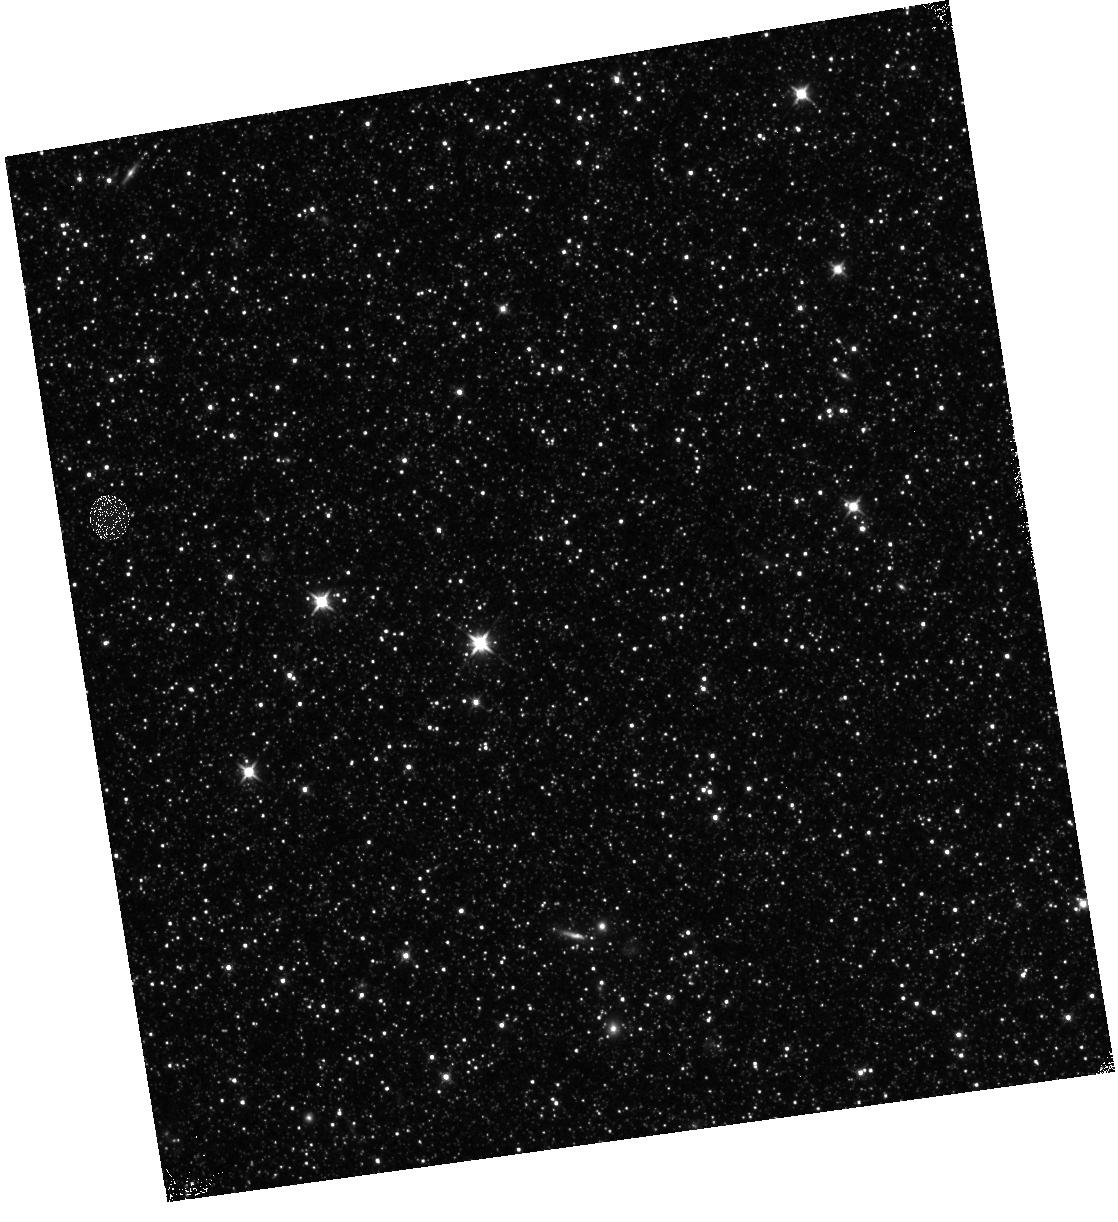
Target: M31-B23-F13-IR
Instrument: WFC3/IR
Filter: F110W
Exposure: 13 min
Observation ID: hst_12070_54_wfc3_ir_f110w_ibf754

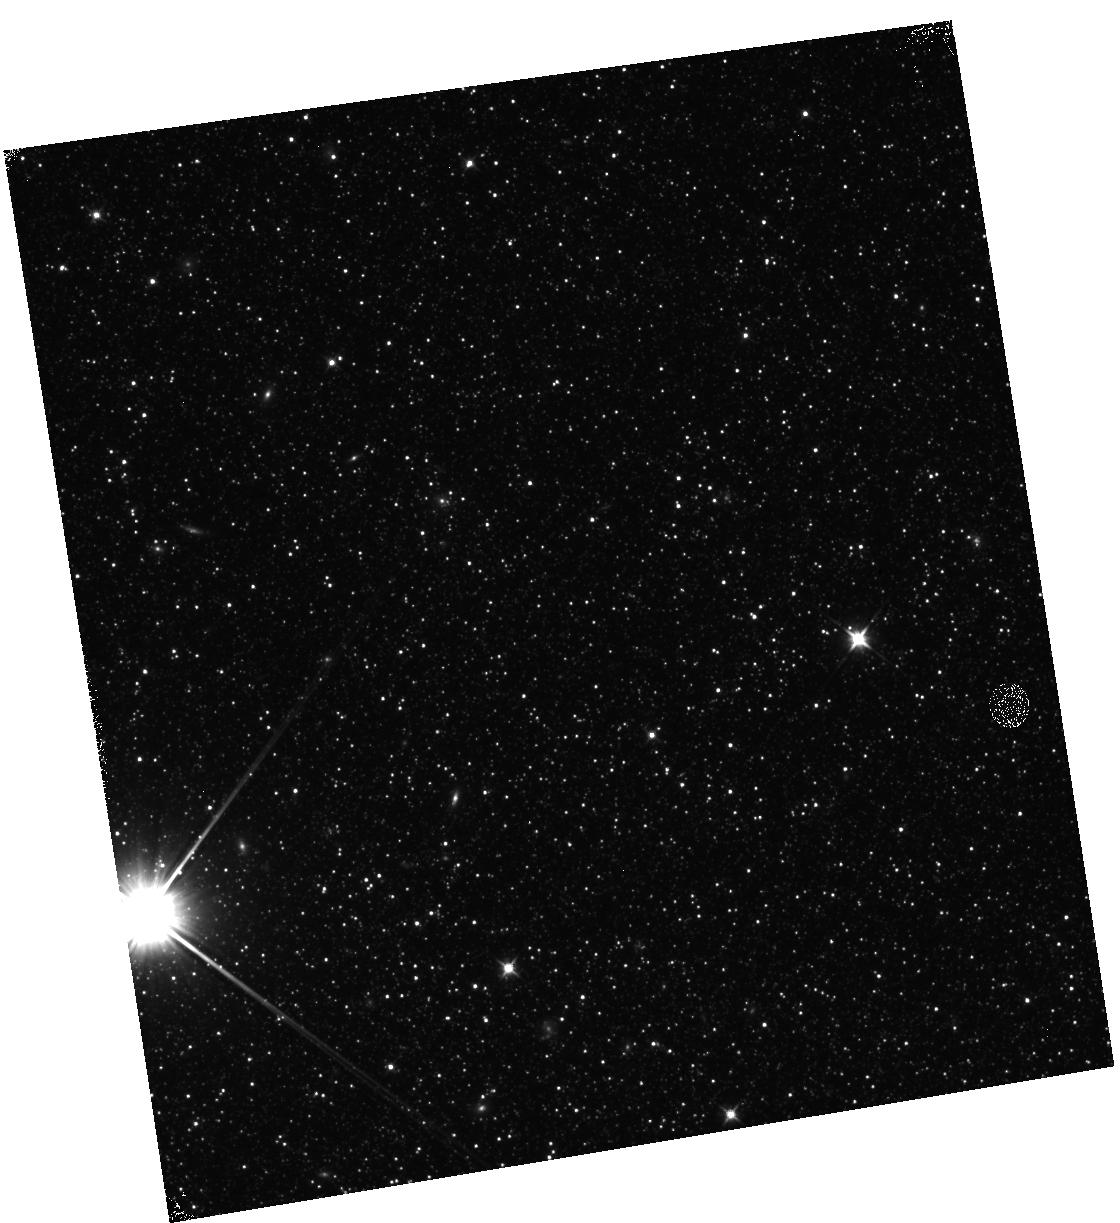
Target: M31-B23-F05-IR
Instrument: WFC3/IR
Filter: F110W
Exposure: 12 min
Observation ID: hst_12070_05_wfc3_ir_f110w_ibf705

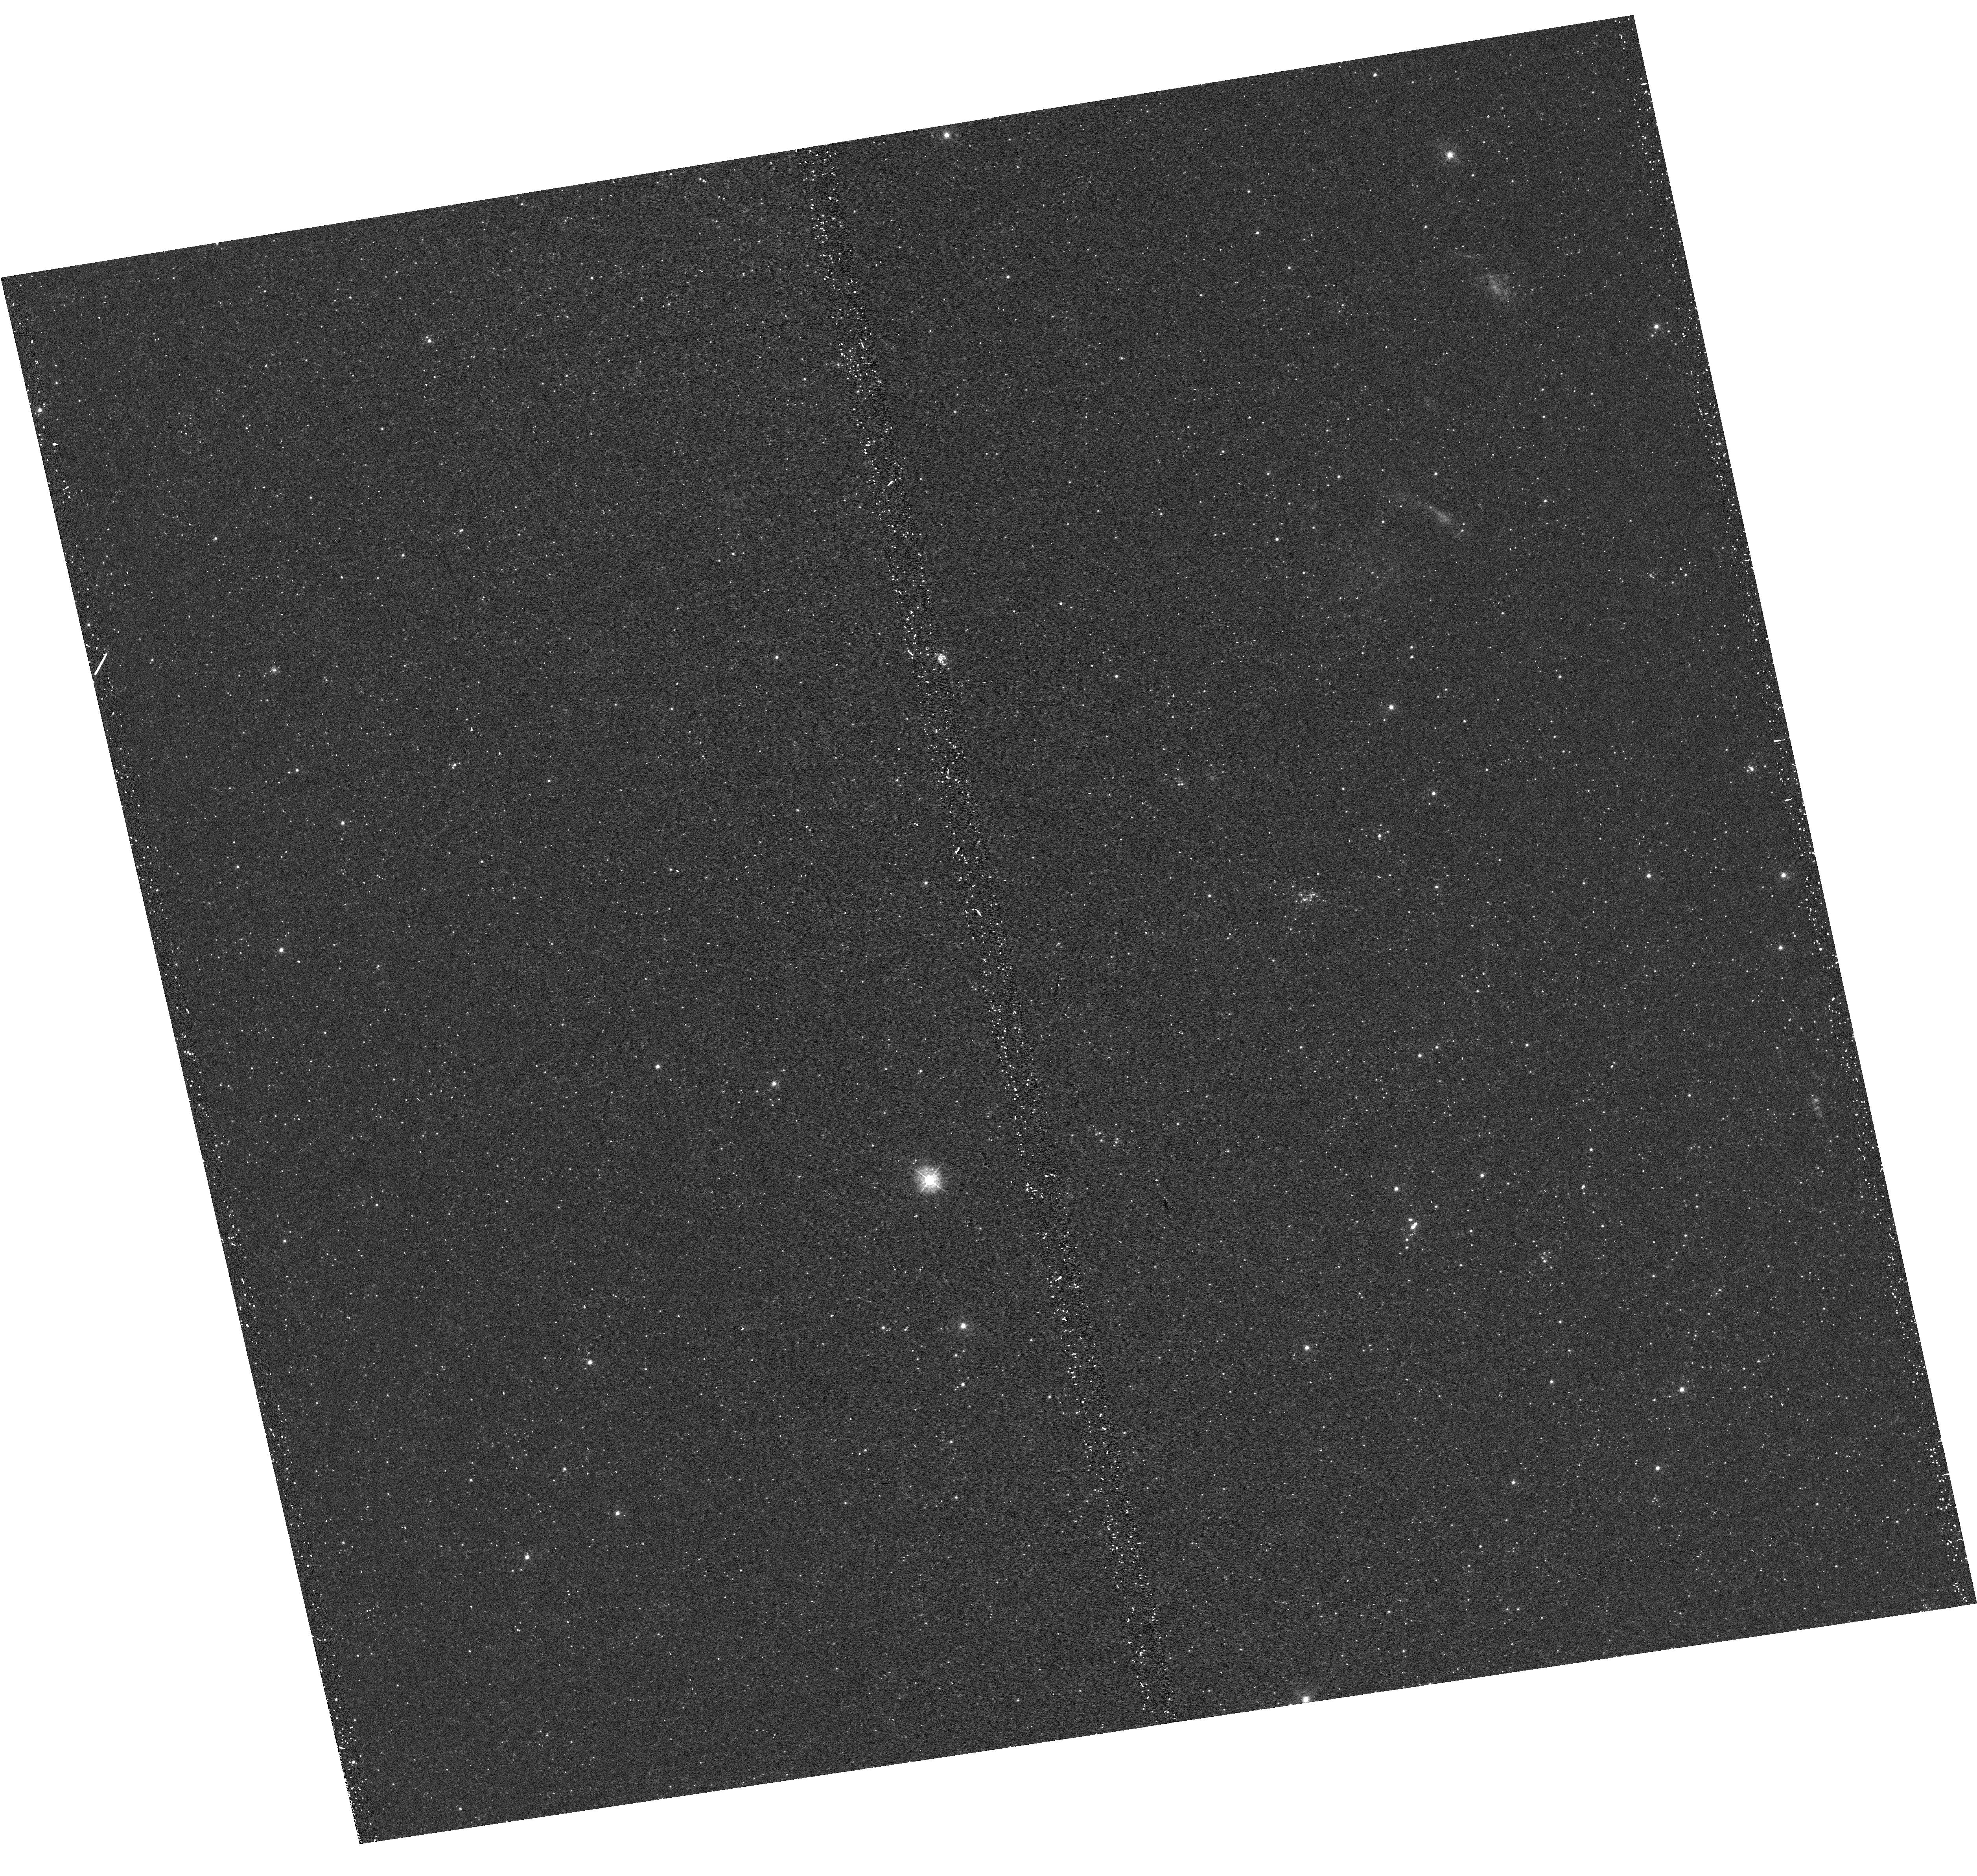
Target: M31-B23-F18-UVIS
Instrument: WFC3/UVIS
Filter: F336W
Exposure: 21 min
Observation ID: hst_12070_18_wfc3_uvis_f336w_ibf718

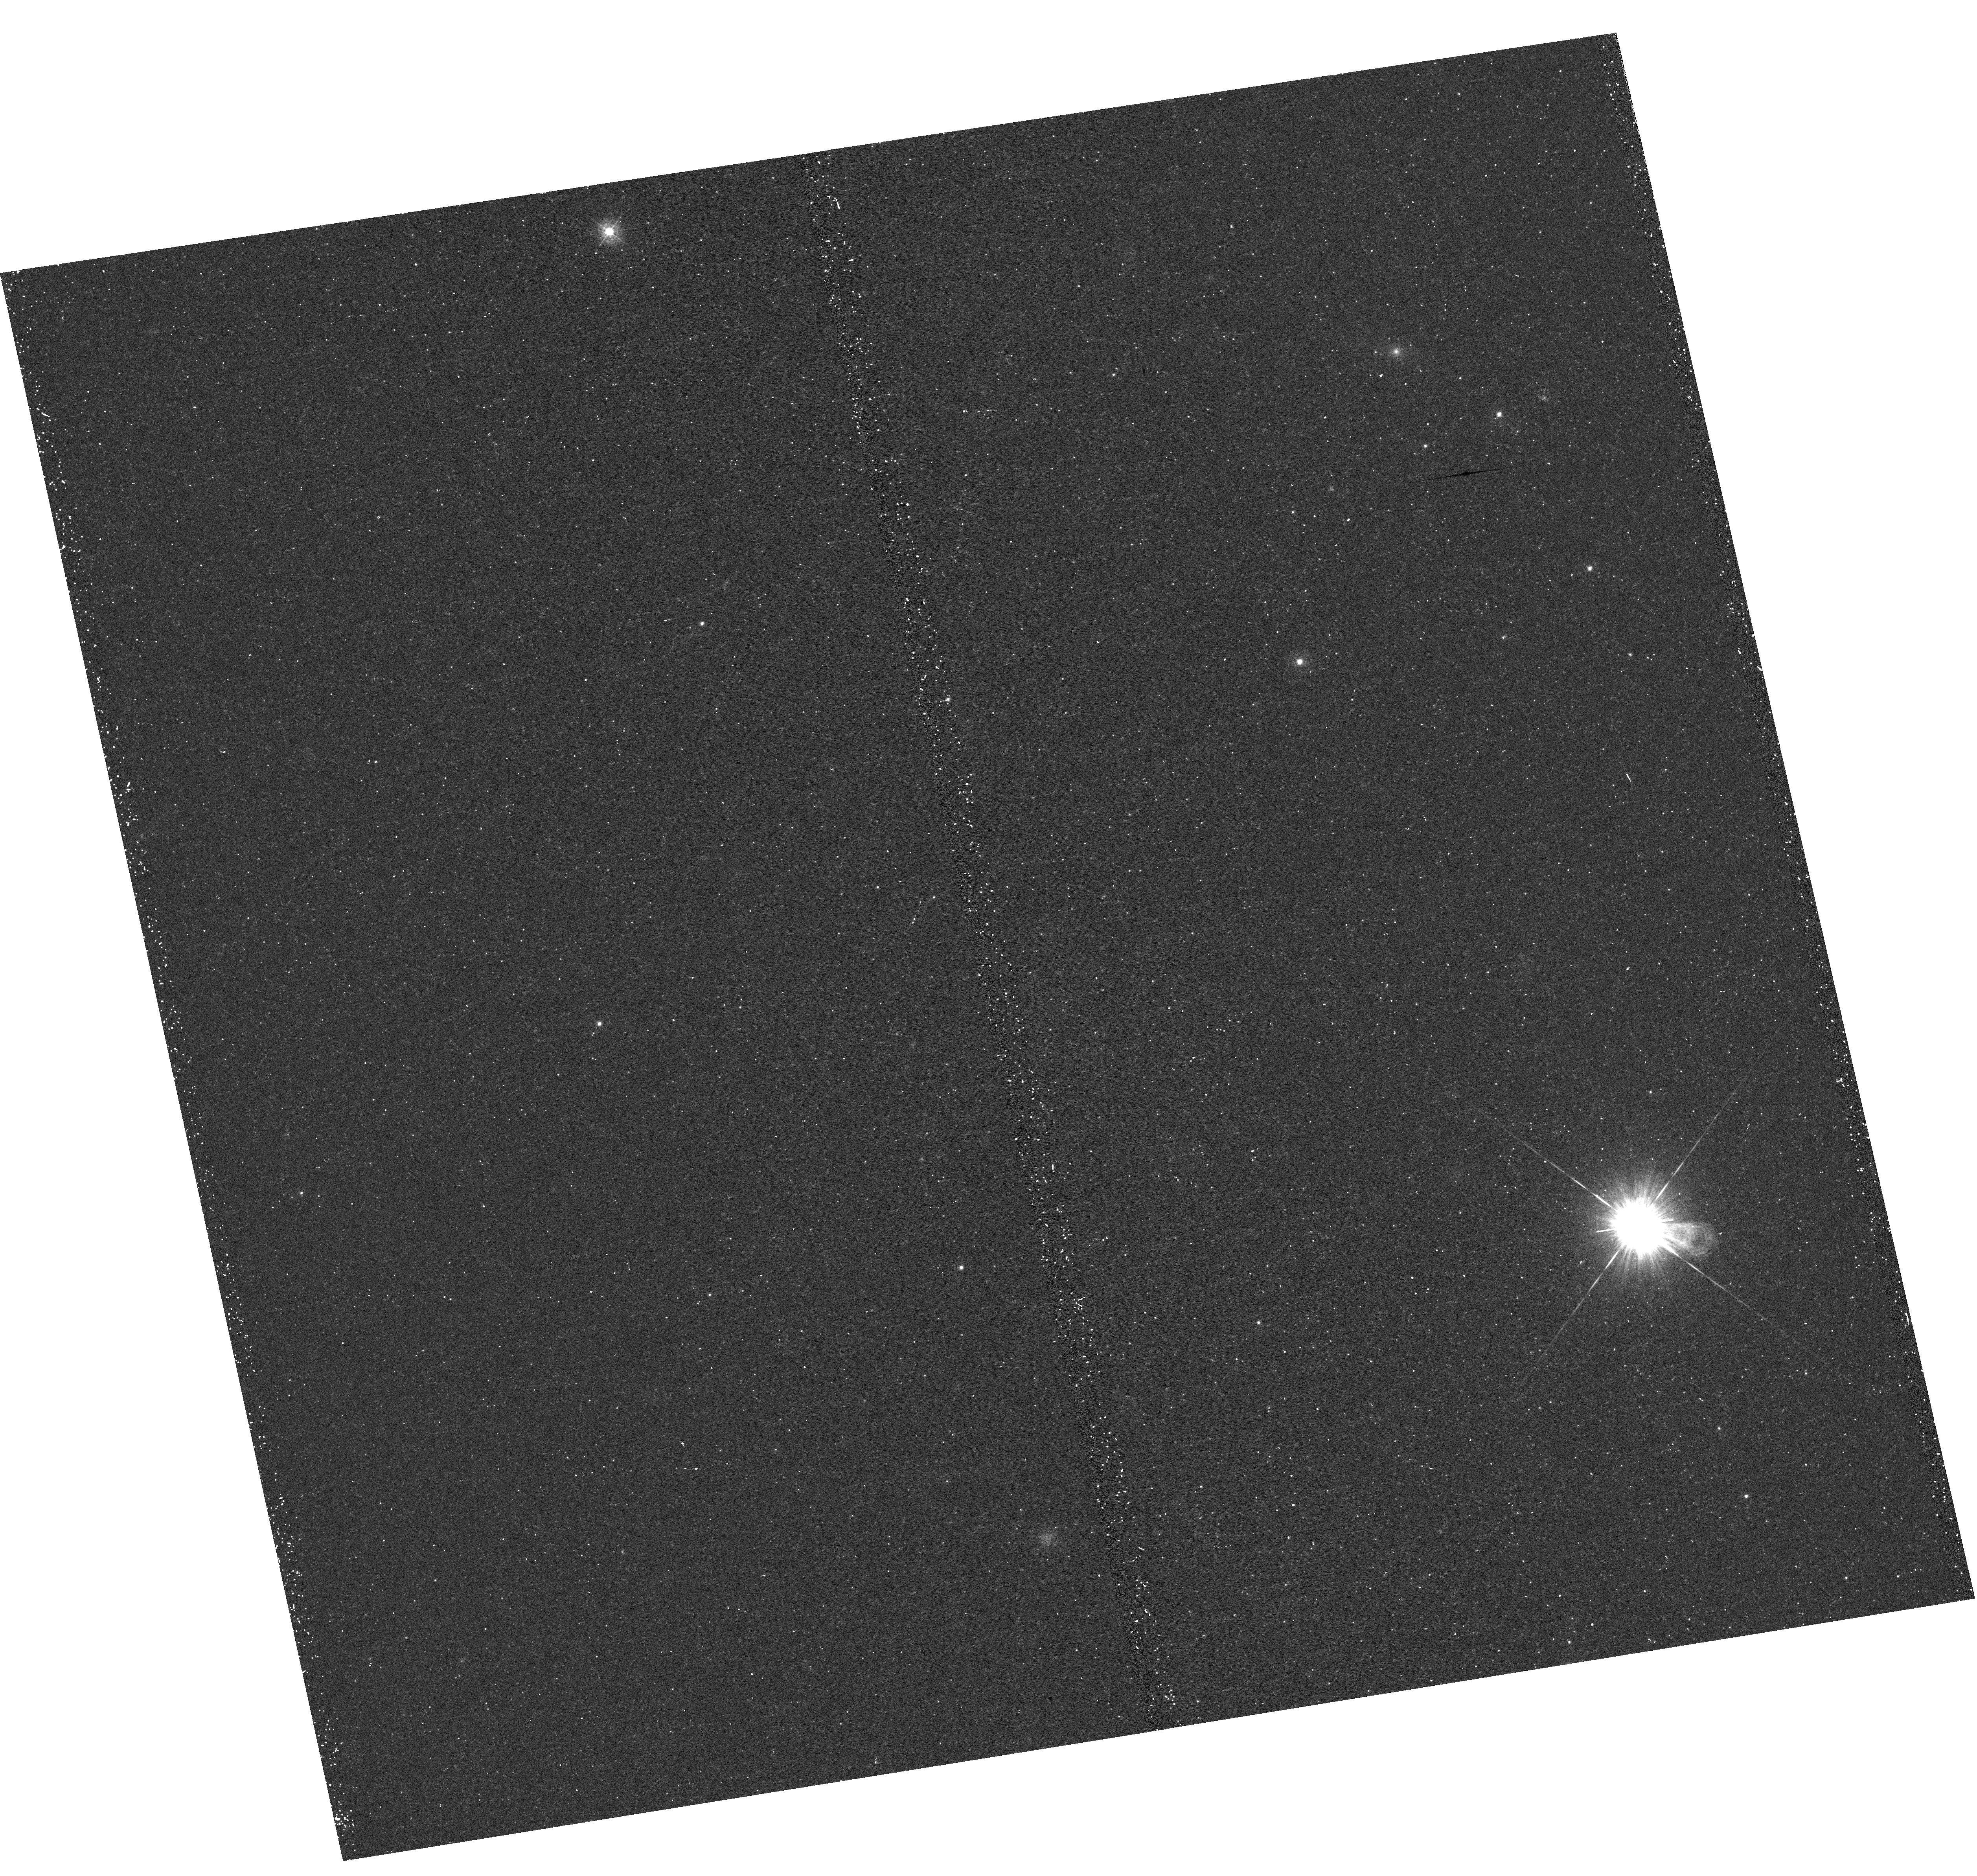
Target: M31-B23-F03-UVIS
Instrument: WFC3/UVIS
Filter: F336W
Exposure: 22 min
Observation ID: hst_12070_53_wfc3_uvis_f336w_ibf753

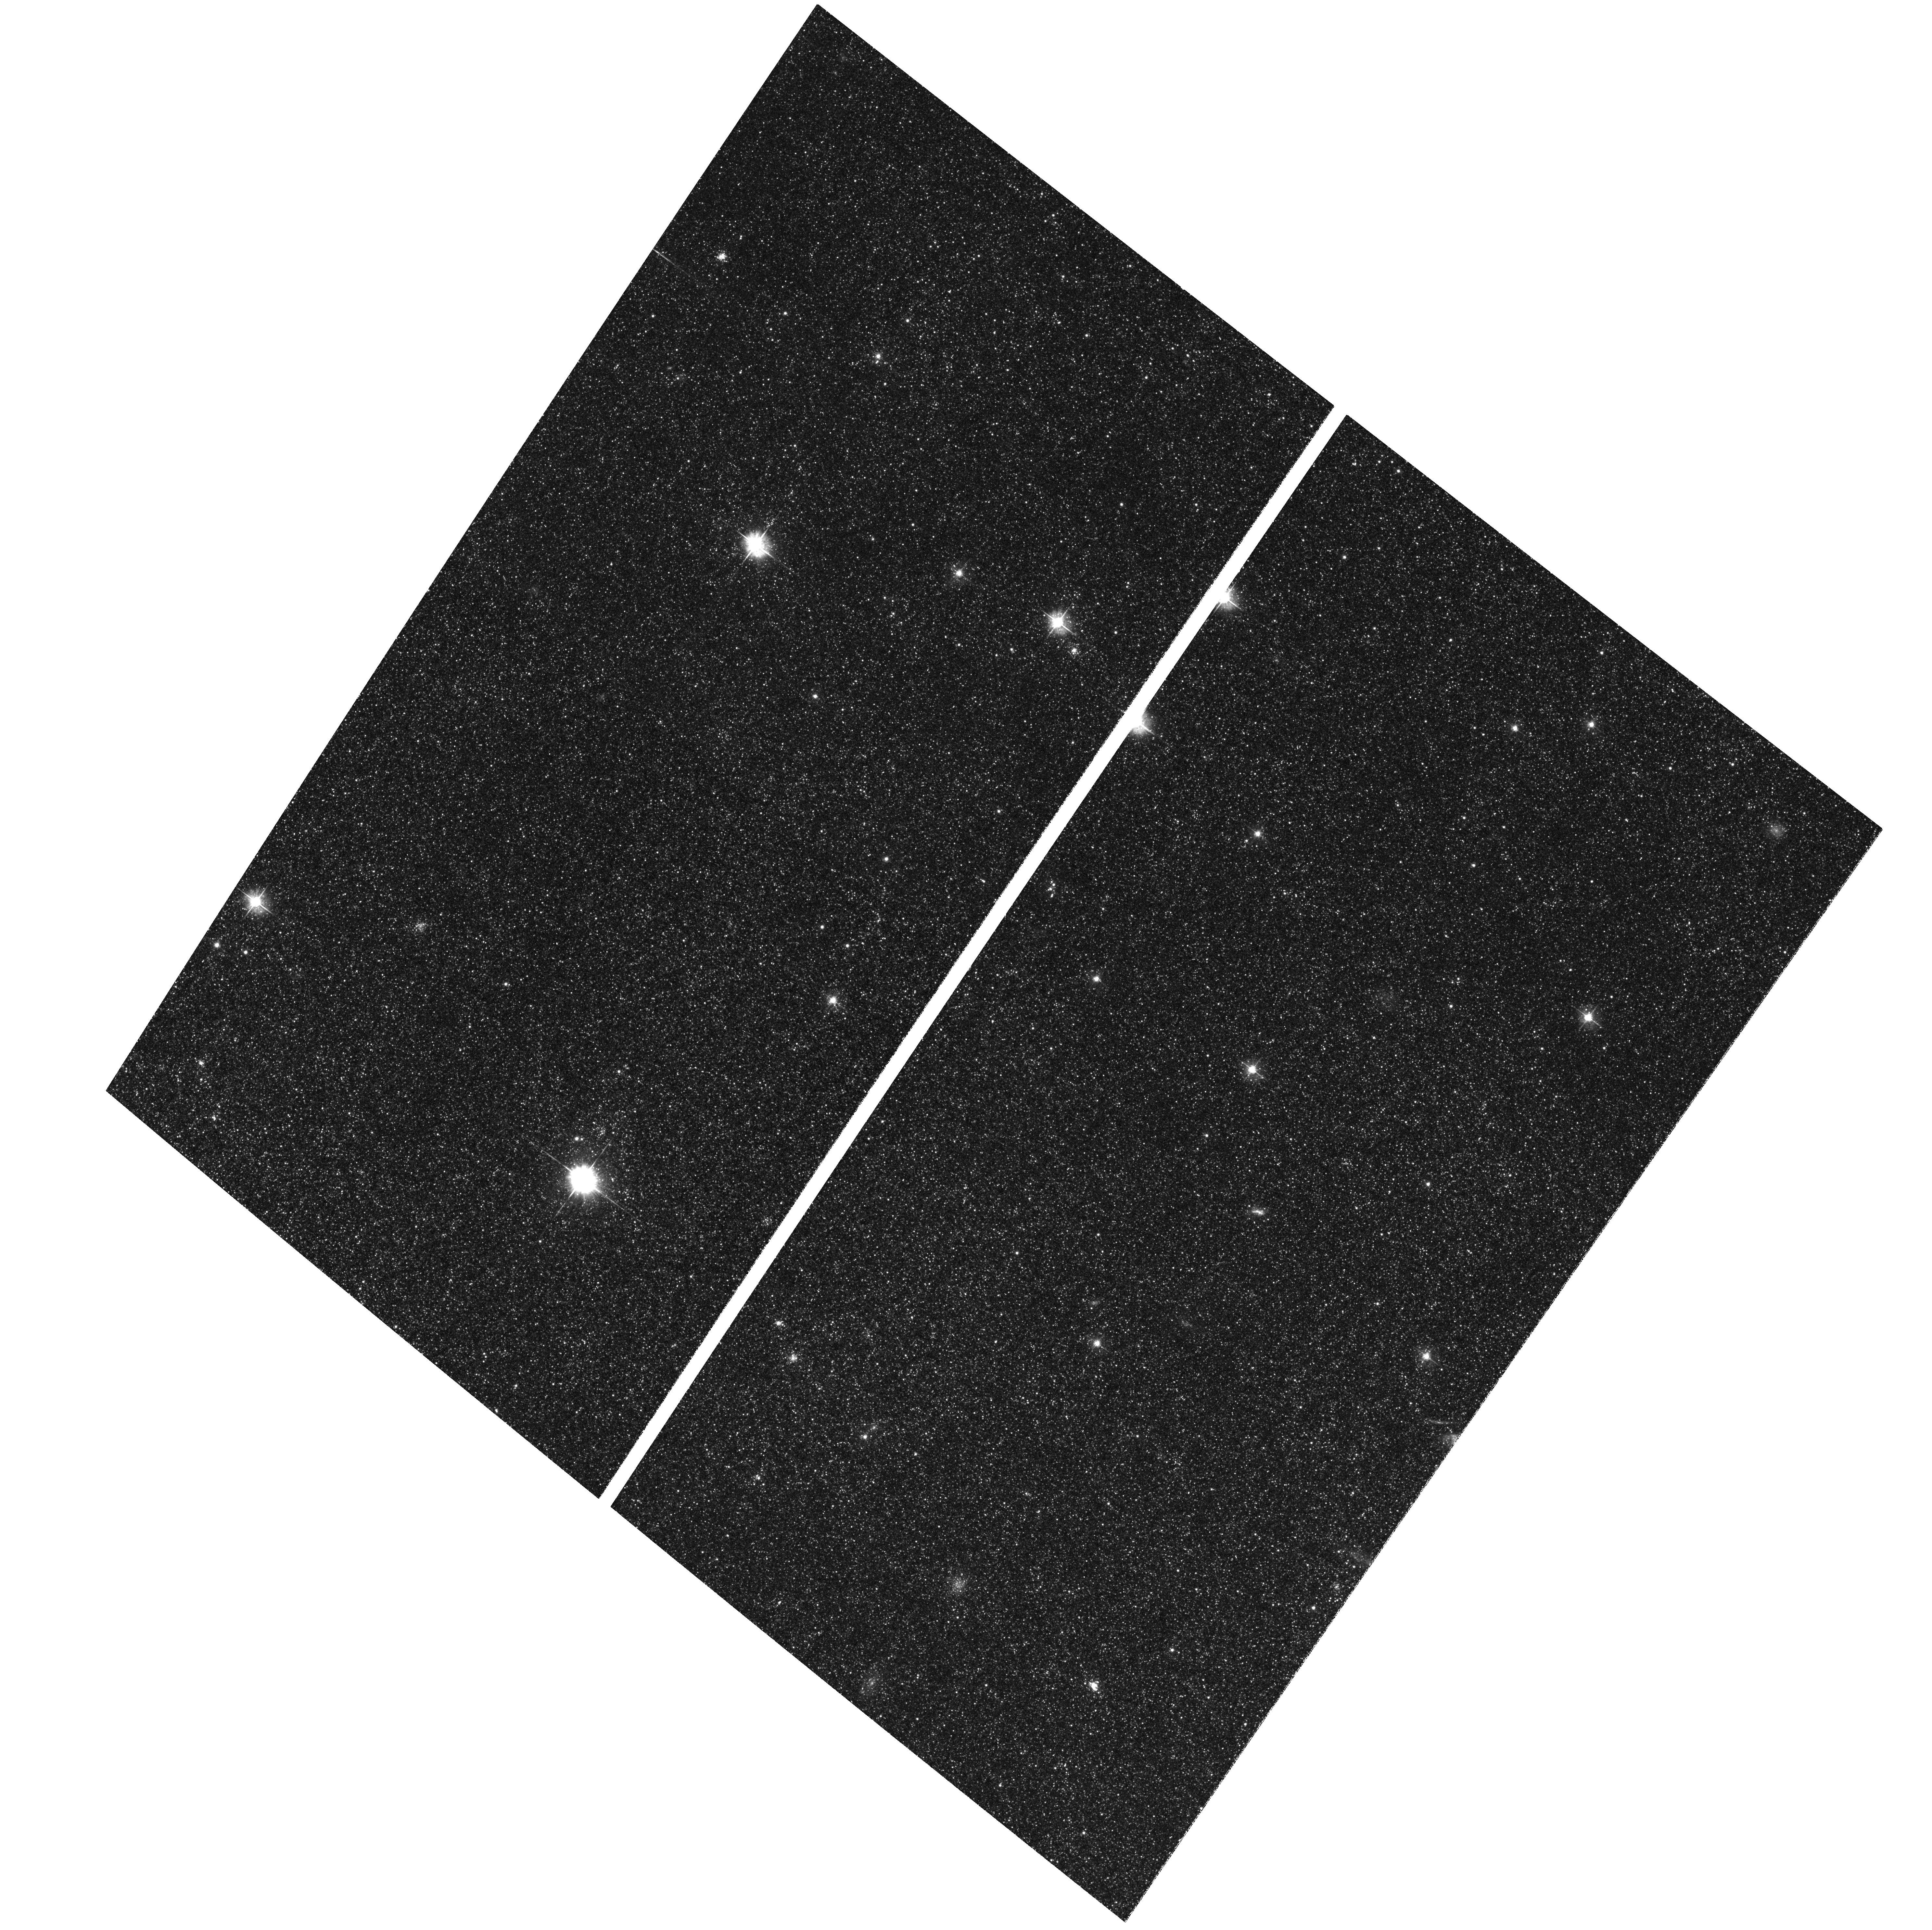
Target: M31-B23-F12-WFC
Instrument: ACS/WFC
Filter: F475W
Exposure: 32 min
Observation ID: hst_12070_09_acs_wfc_f475w_jbf709

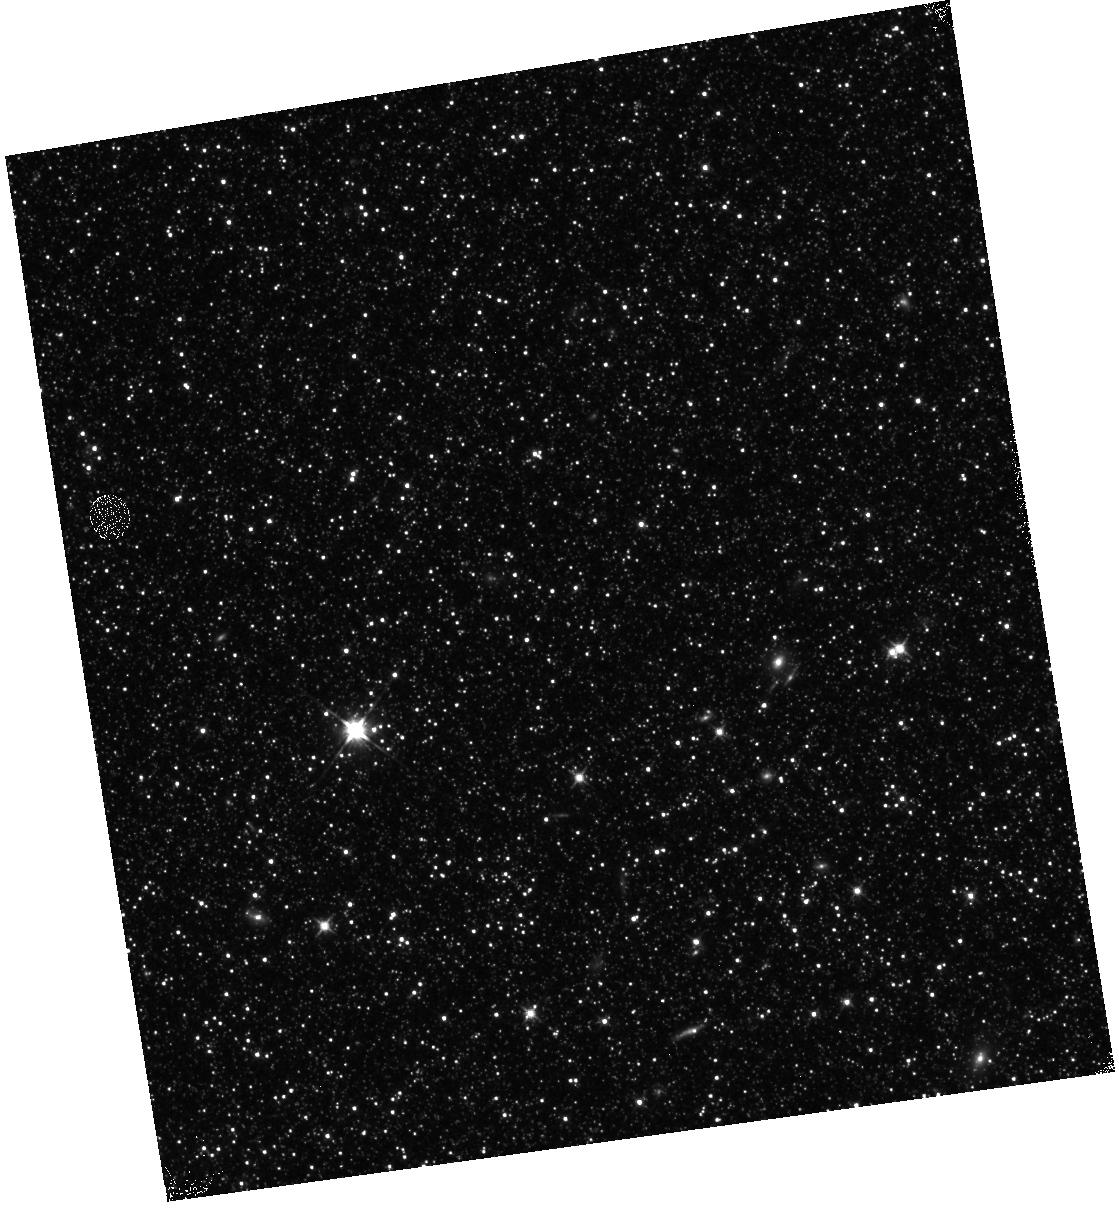
Target: M31-B23-F02-IR
Instrument: WFC3/IR
Filter: F110W
Exposure: 13 min
Observation ID: hst_12070_02_wfc3_ir_f110w_ibf702

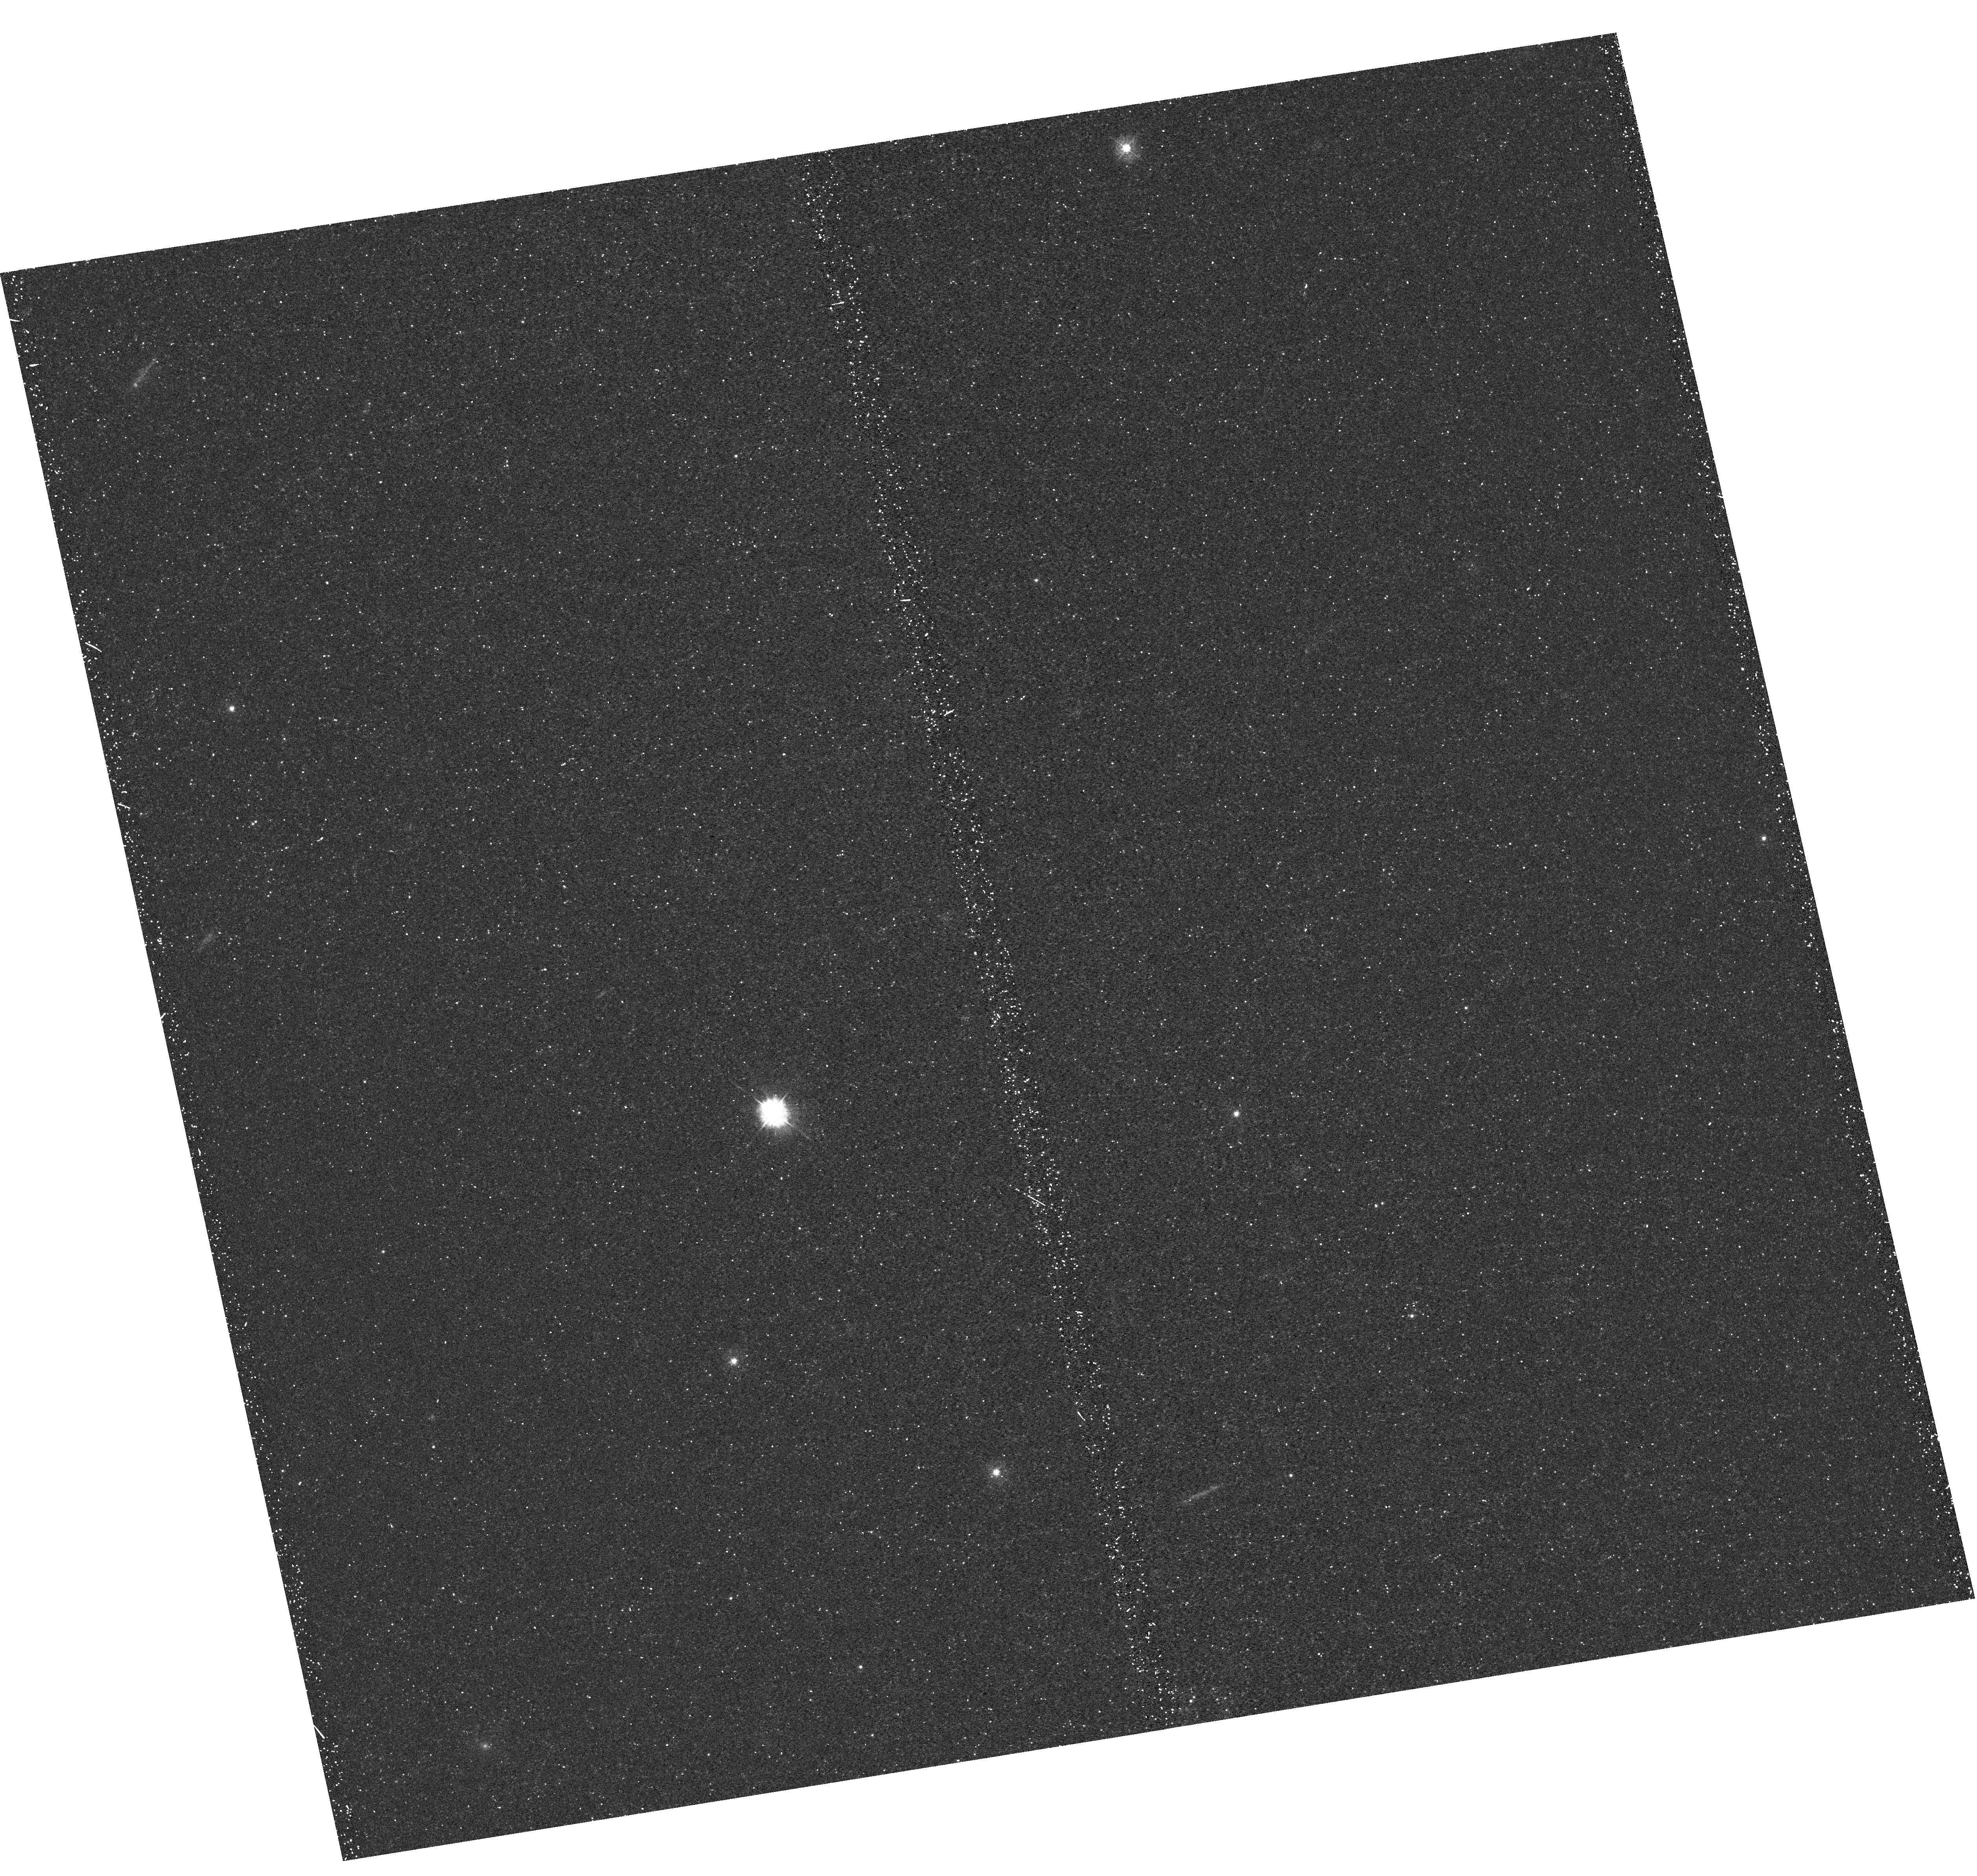
Target: M31-B23-F02-UVIS
Instrument: WFC3/UVIS
Filter: F336W
Exposure: 22 min
Observation ID: hst_12070_02_wfc3_uvis_f336w_ibf702

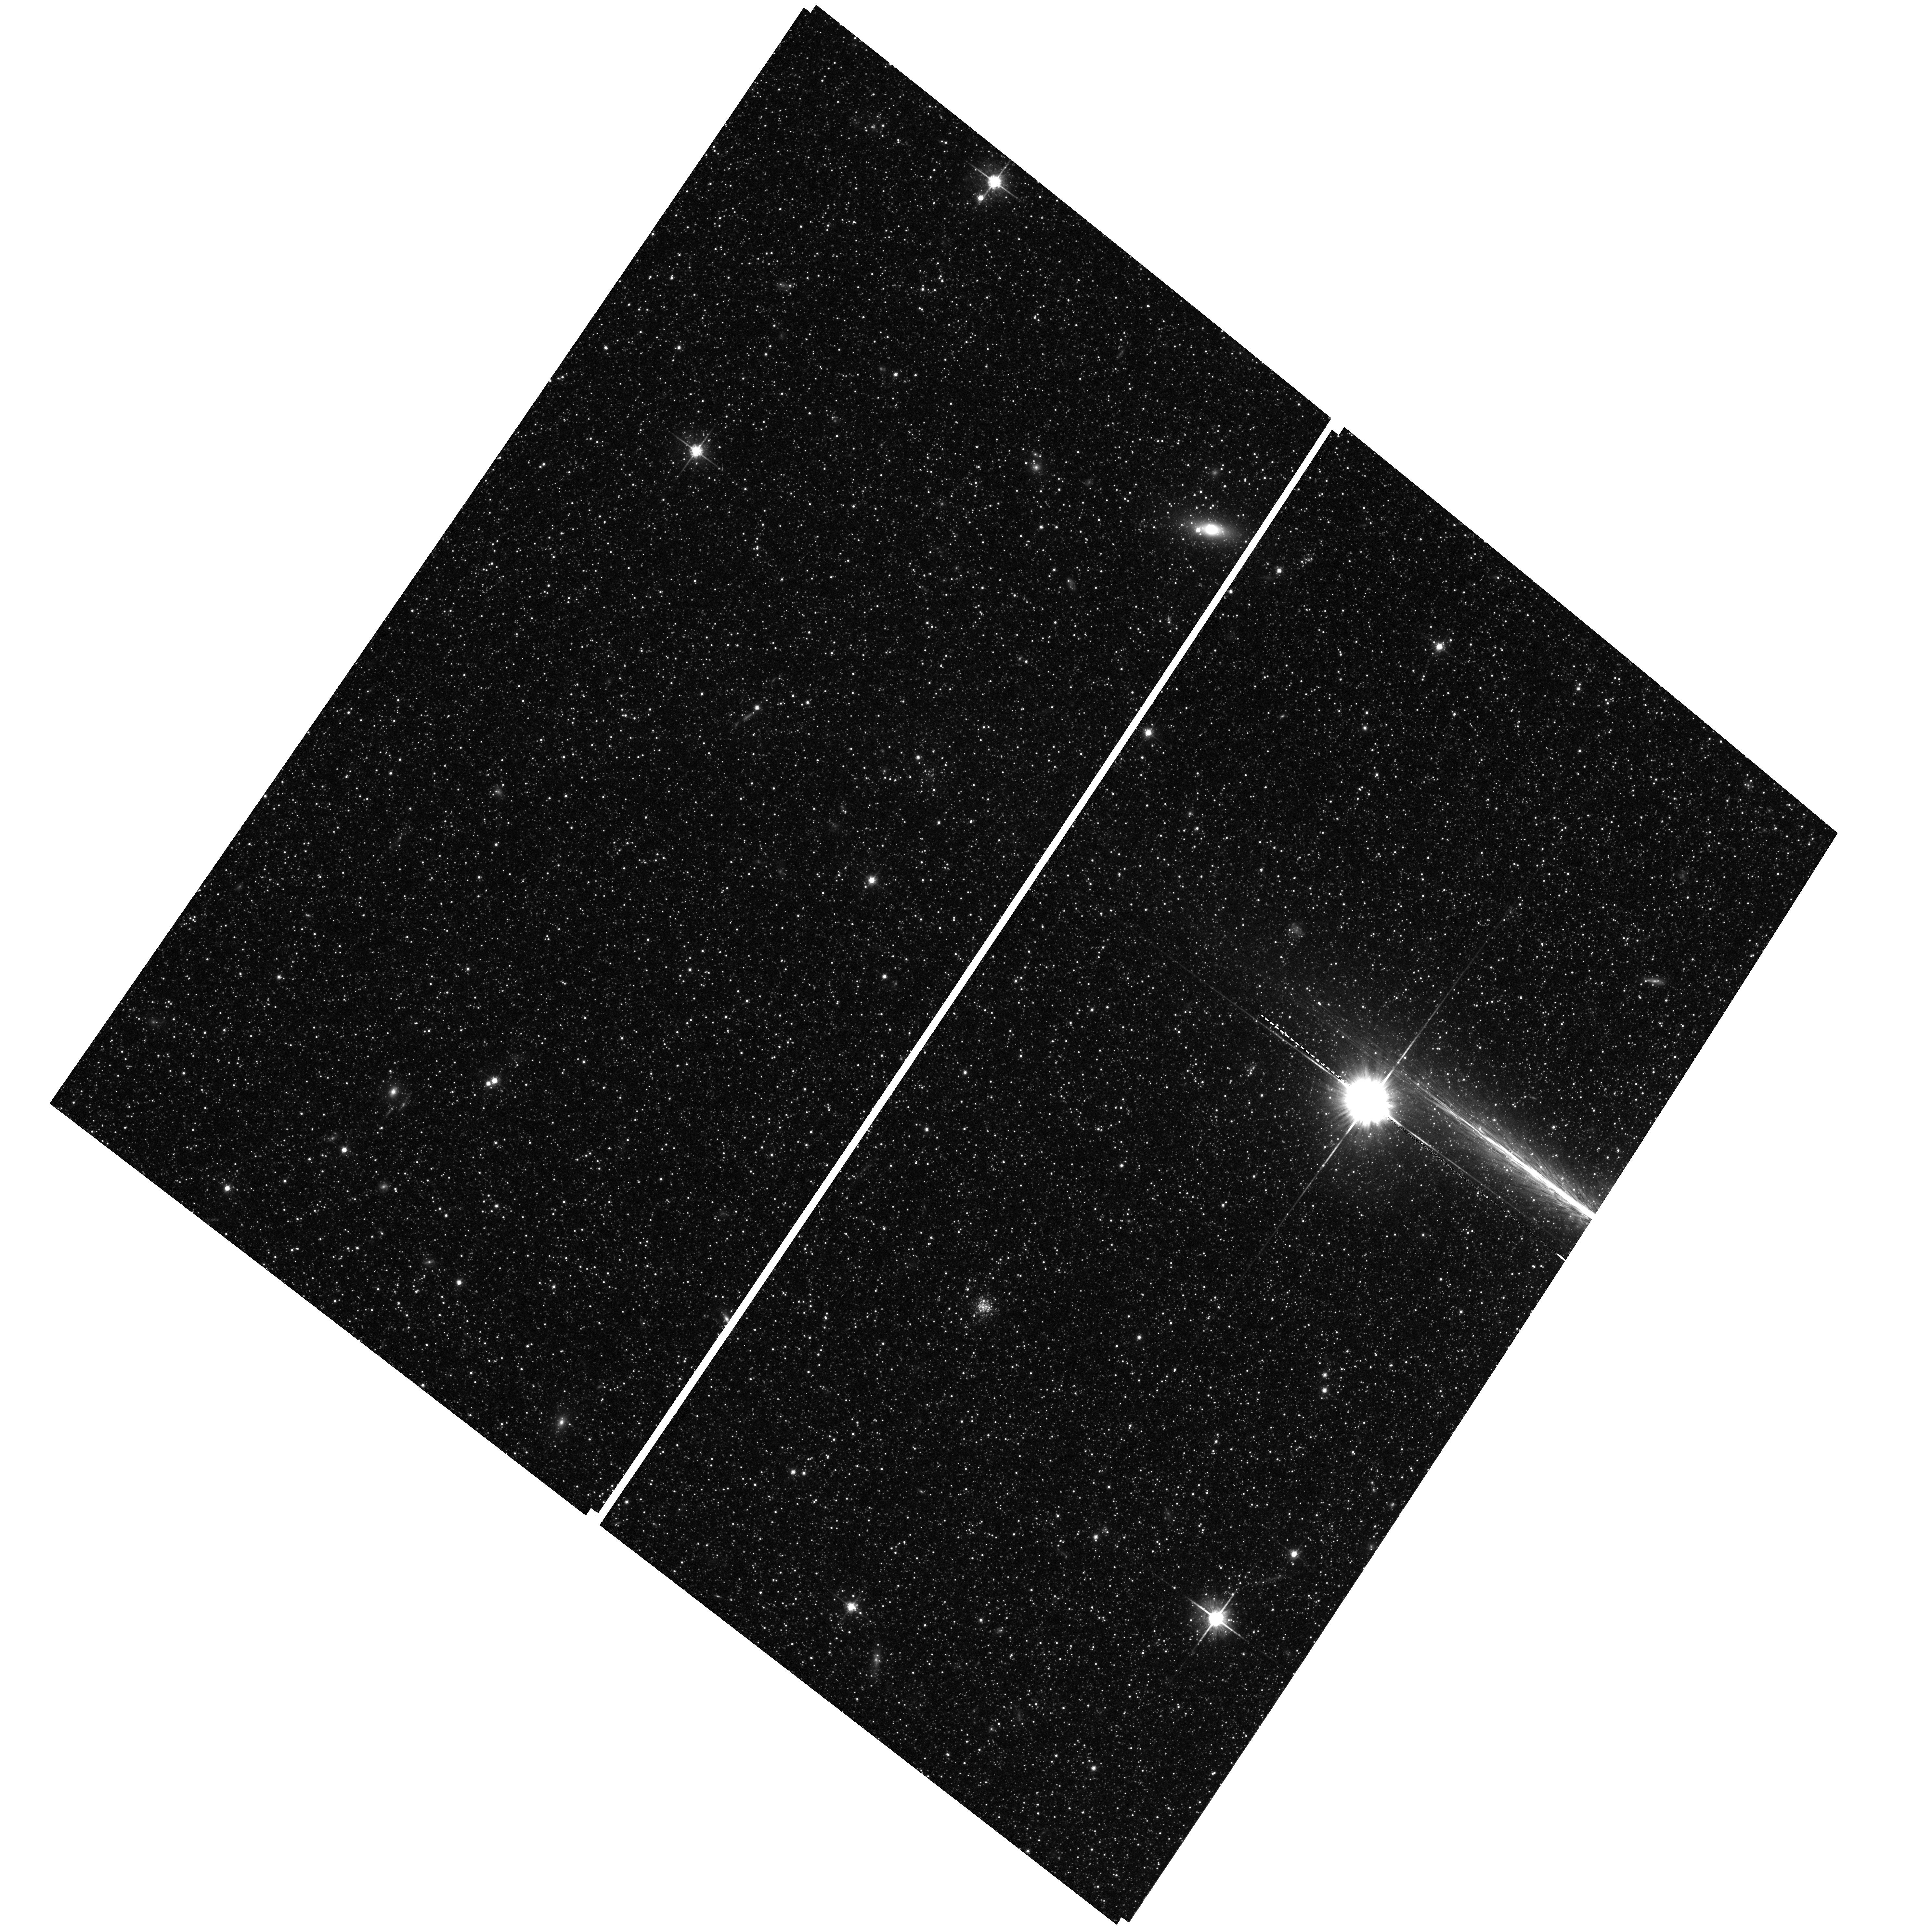
Target: M31-B23-F03-WFC
Instrument: ACS/WFC
Filter: F814W
Exposure: 25 min
Observation ID: hst_12070_06_acs_wfc_f814w_jbf706

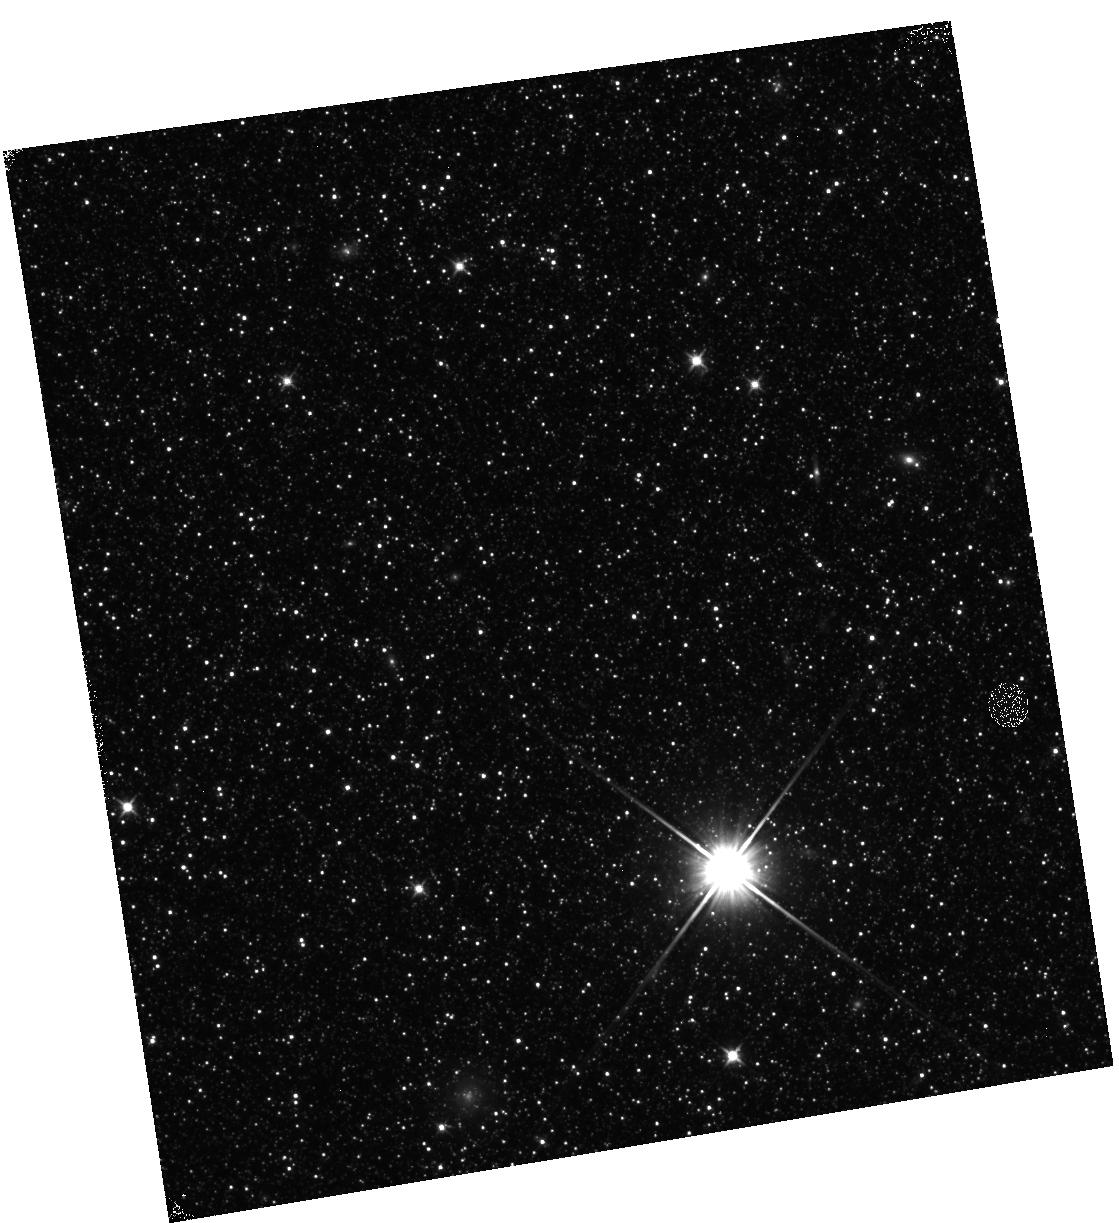
Target: M31-B23-F16-IR
Instrument: WFC3/IR
Filter: F110W
Exposure: 12 min
Observation ID: hst_12070_16_wfc3_ir_f110w_ibf716

A Panchromatic Hubble Andromeda Treasury - I (PI: Dalcanton, Julianne)

We propose to image the north east quadrant of M31 to deep limits in the UV, optical, and near-IR. HST imaging should resolve the galaxy into more than 100 million stars, all with common distances and foreground extinctions. UV through NIR stellar photometry (F275W, F336W with WFC3/UVIS, F475W and F814W with ACS/WFC, and F110W and F160W with WFC3/NIR) will provide effective temperatures for a wide range of spectral types, while simultaneously mapping M31's extinction. Our central science drivers are to: understand high-mass variations in the stellar IMF as a function of SFR intensity and metallicity; capture the spatially-resolved star formation history of M31; study a vast sample of stellar clusters with a range of ages and metallicities. These are central to understanding stellar evolution and clustered star formation; constraining ISM energetics; and understanding the counterparts and environments of transient objects (novae, SNe, variable stars, x-ray sources, etc.). As its legacy, this survey adds M31 to the Milky Way and Magellanic Clouds as a fundamental calibrator of stellar evolution and star-formation processes for understanding the stellar populations of distant galaxies. Effective exposure times are 977s in F275W, 1368s in F336W, 4040s in F475W, 4042s in F814W, 699s in F110W, and 1796s in F160W, including short exposures to avoid saturation of bright sources. These depths will produce photon-limited images in the UV. Images will be crowding-limited in the optical and NIR, but will reach below the red clump at all radii. The images will reach the Nyquist sampling limit in F160W, F475W, and F814W.